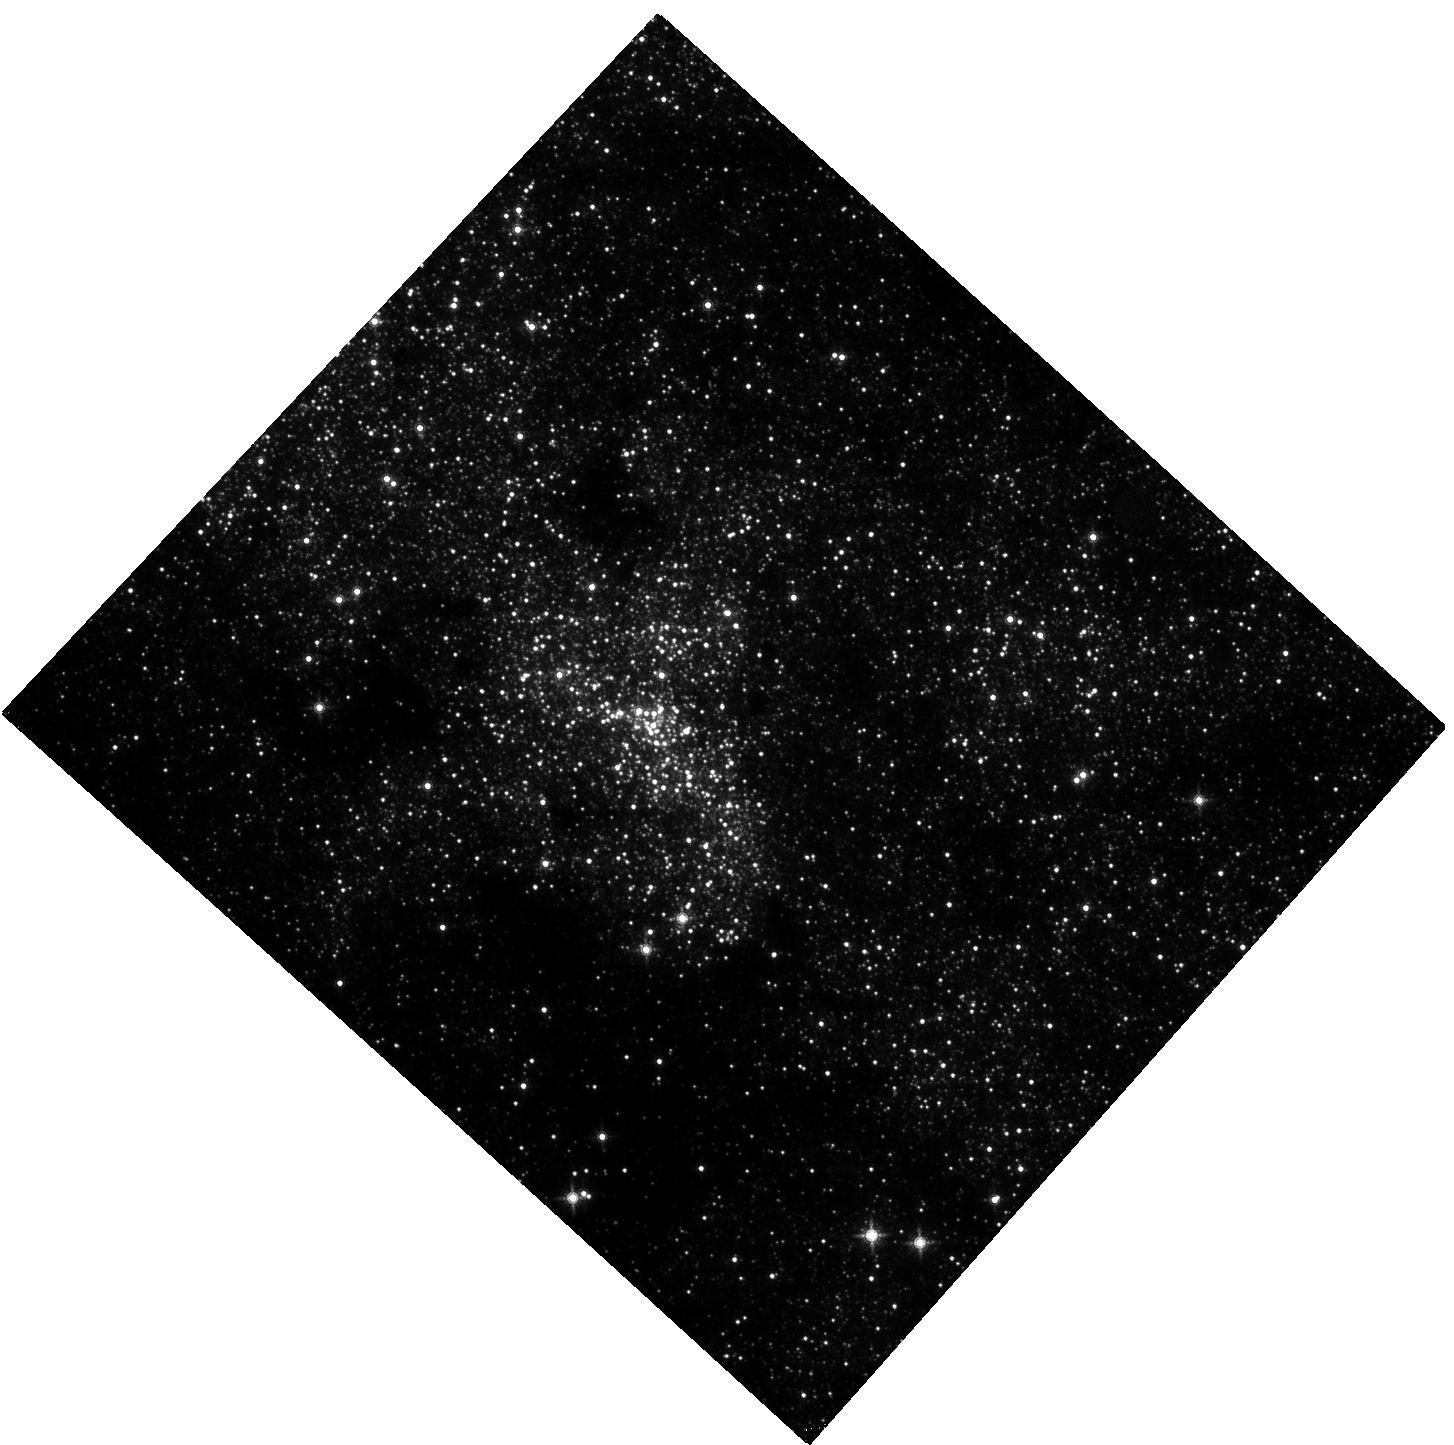
Target: SGR-A. Instrument: WFC3/IR. Filter: F153M. Exposure: 3.3 h. Observation ID: hst_13316_04_wfc3_ir_f153m_icba04

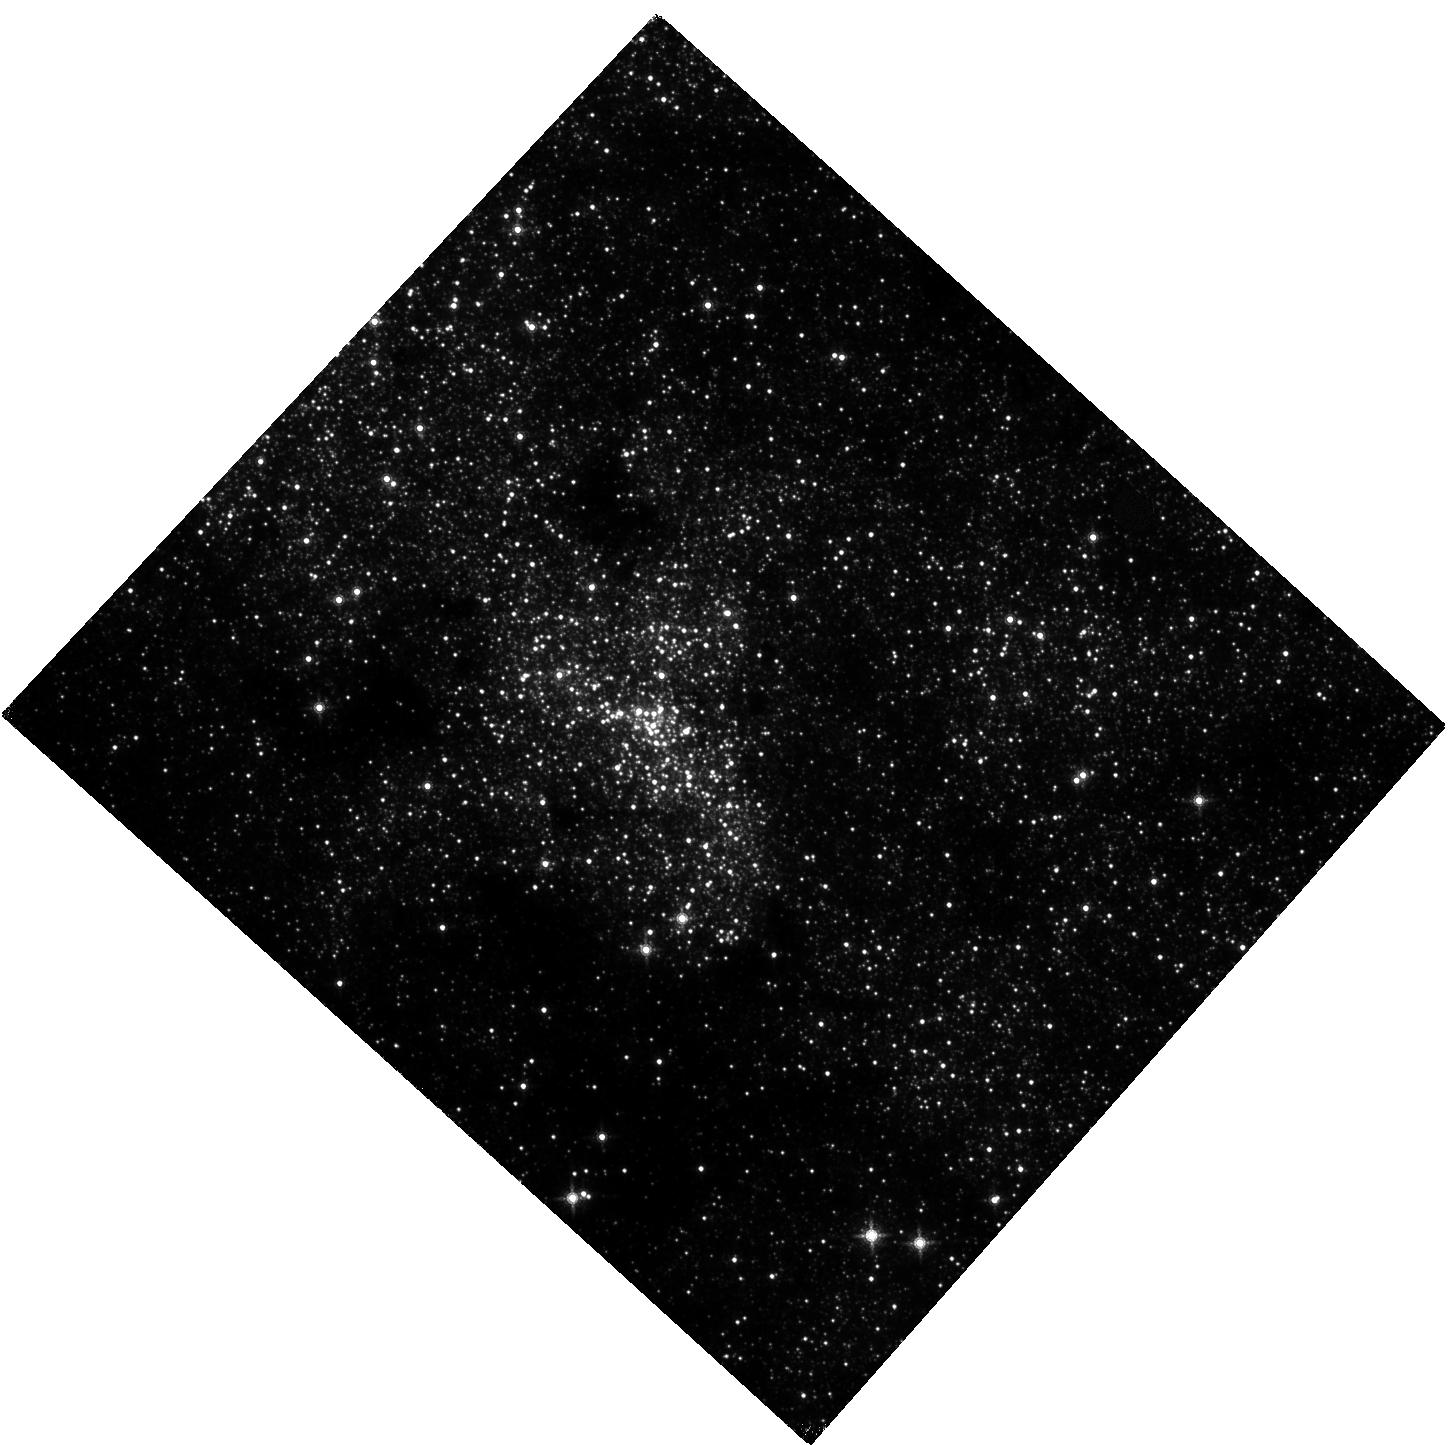
Target: SGR-A. Instrument: WFC3/IR. Filter: F153M. Exposure: 2.7 h. Observation ID: hst_13316_05_wfc3_ir_f153m_icba05

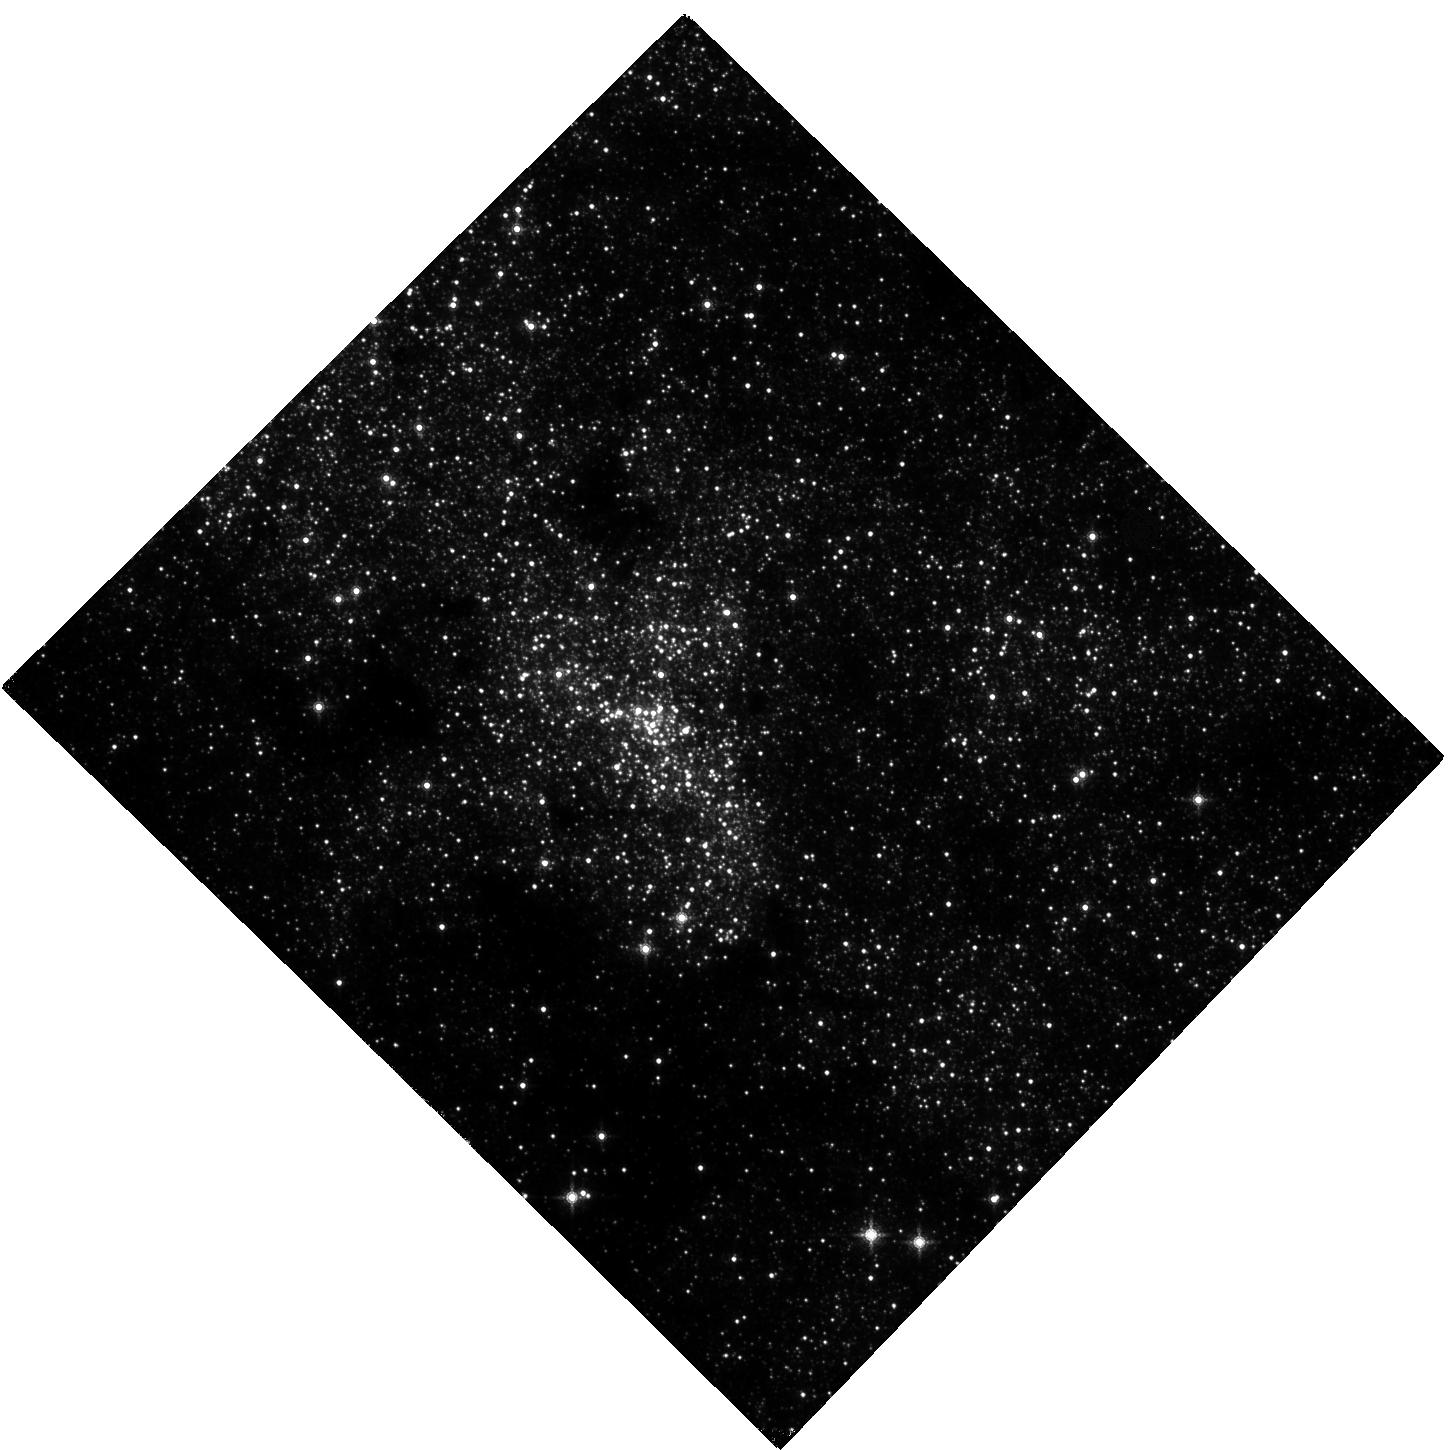
Target: SGR-A. Instrument: WFC3/IR. Filter: F153M. Exposure: 4.6 h. Observation ID: hst_13316_02_wfc3_ir_f153m_icba02

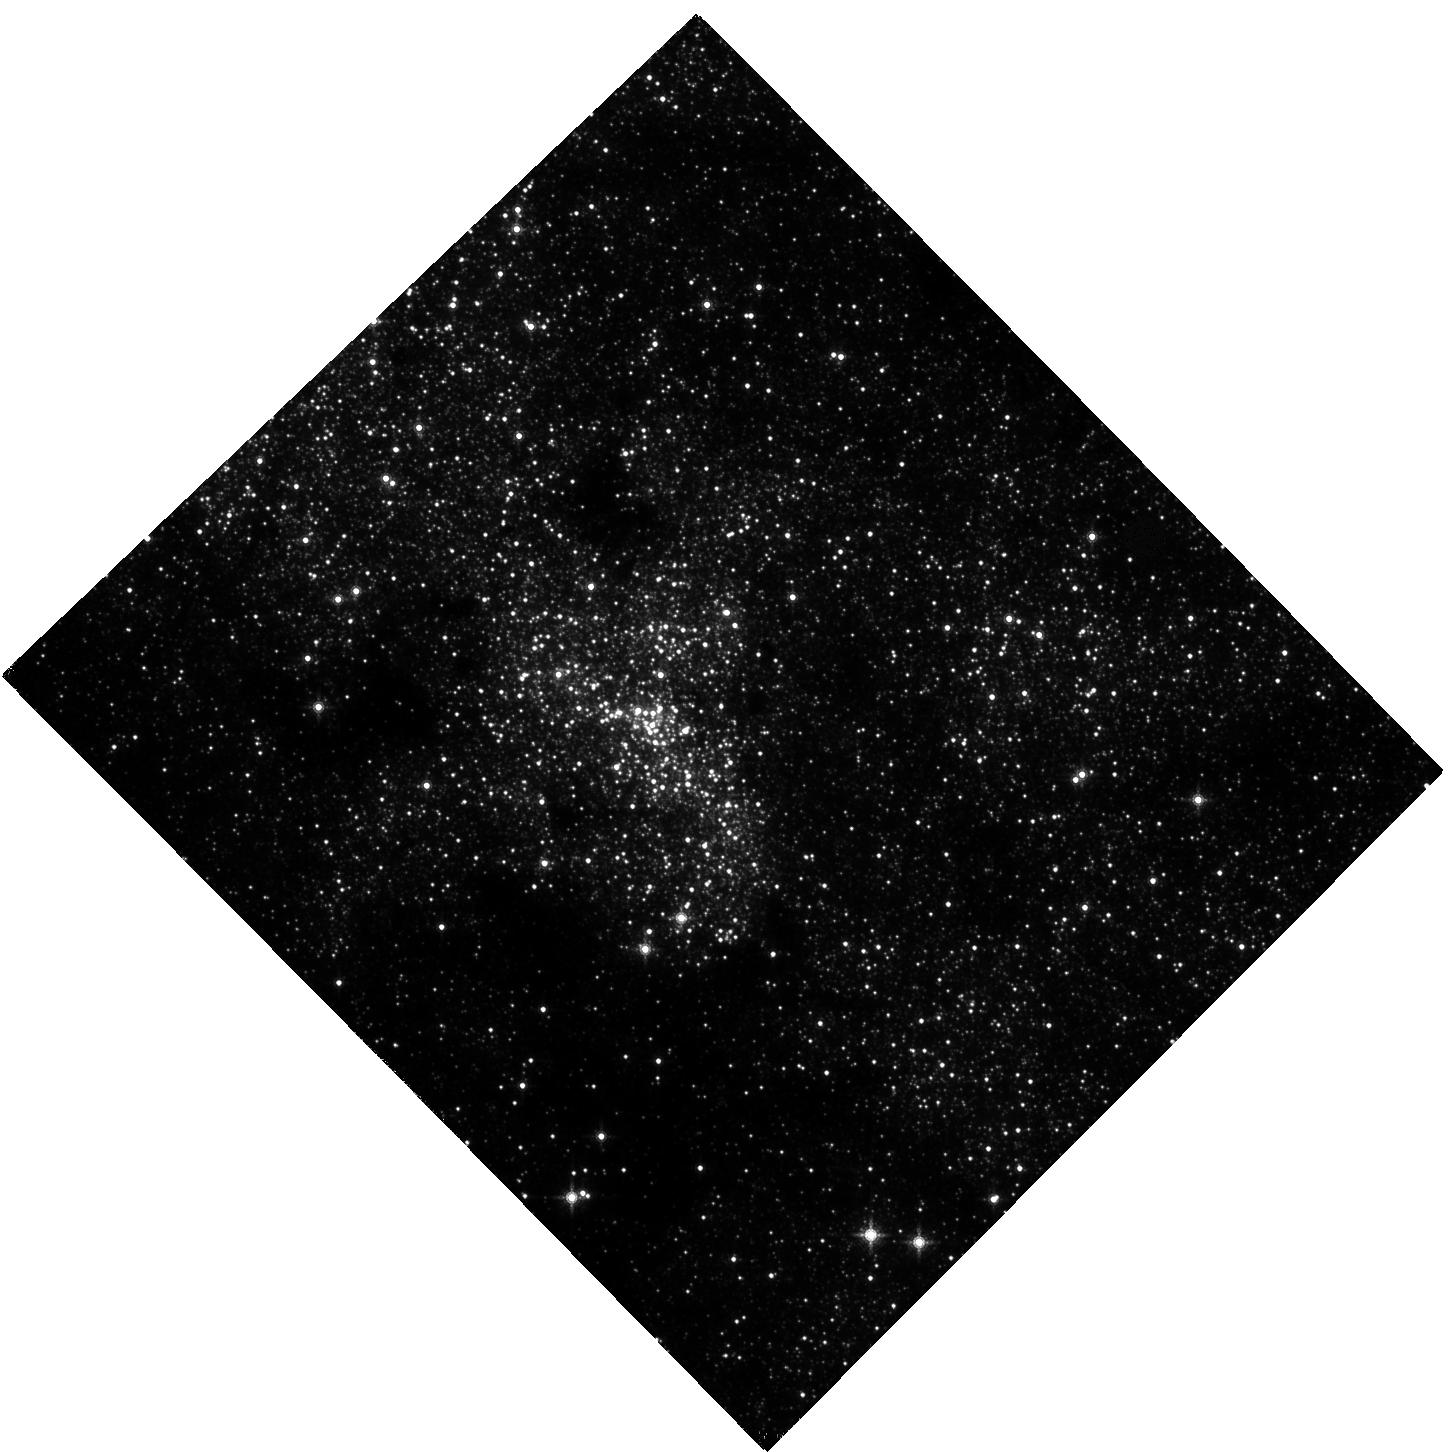
Target: SGR-A. Instrument: WFC3/IR. Filter: F153M. Exposure: 39 min. Observation ID: hst_13316_01_wfc3_ir_f153m_icba01

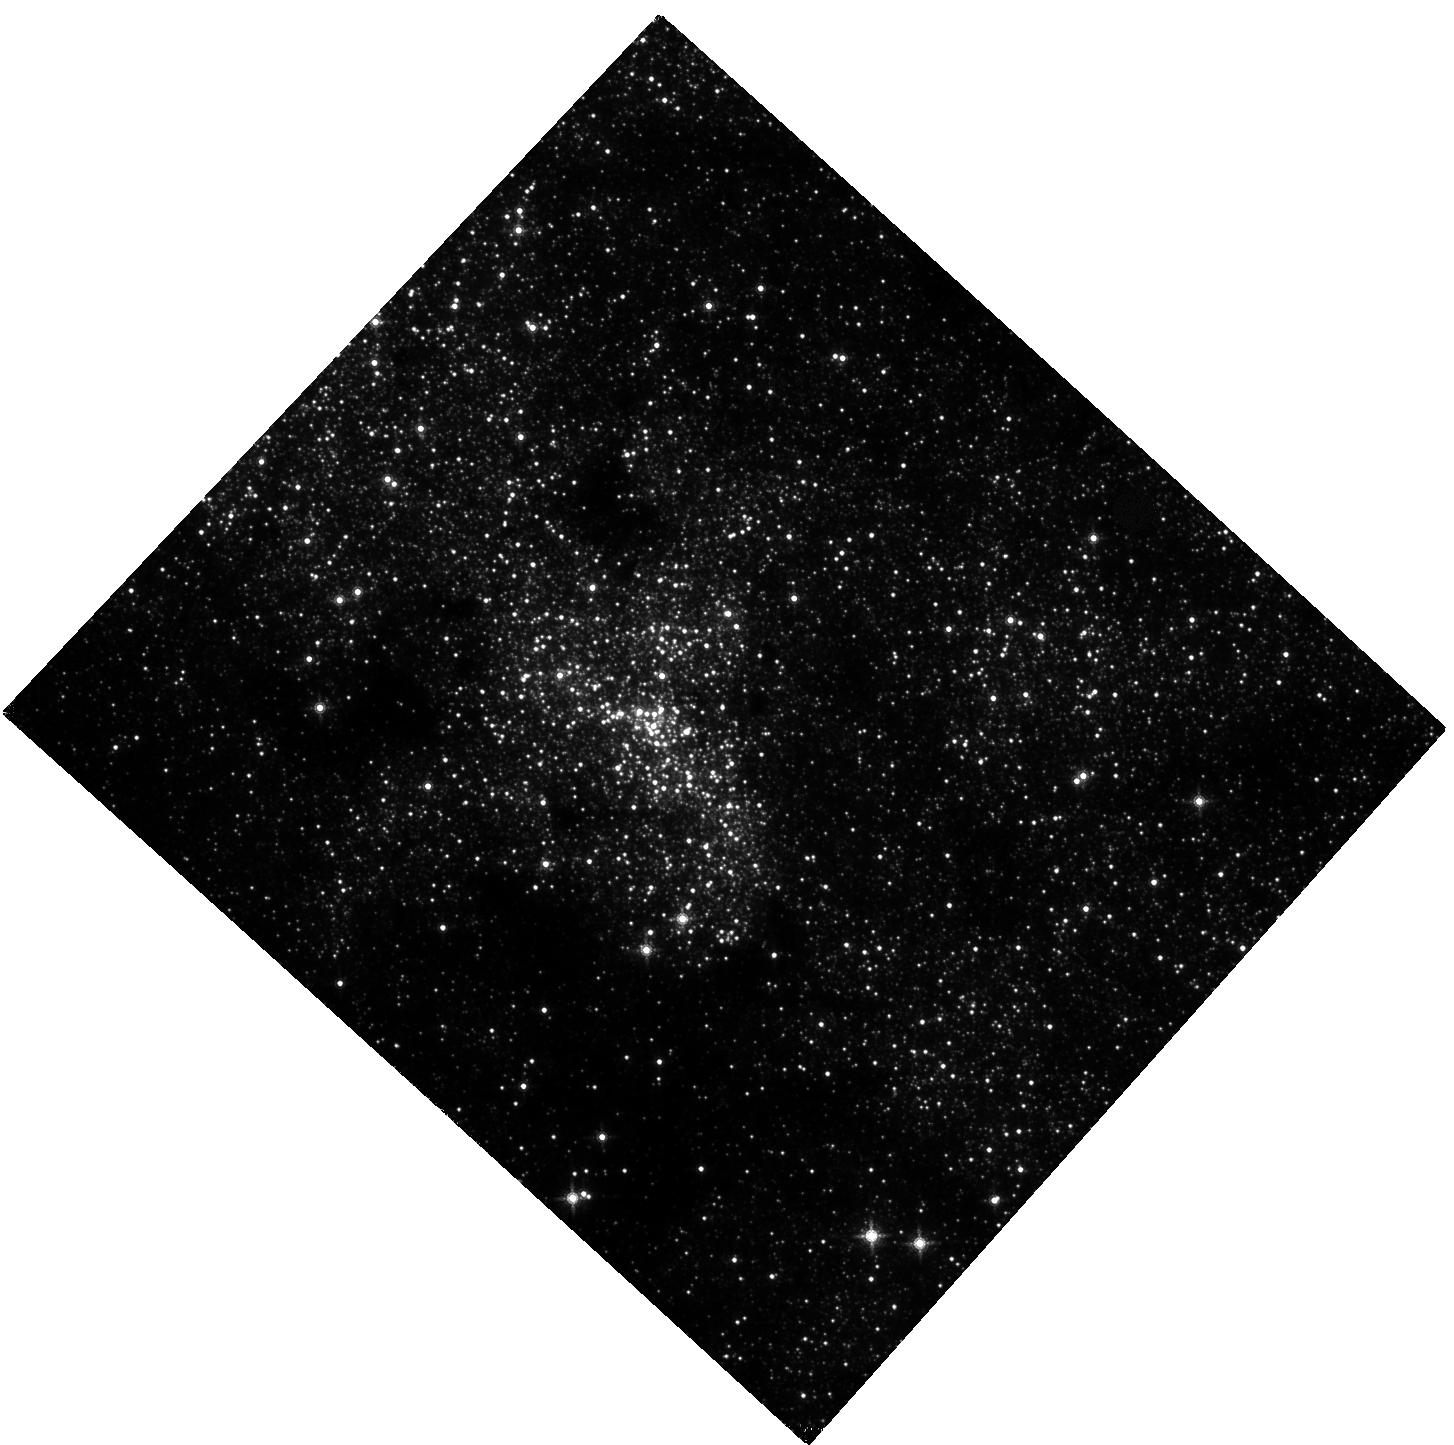
Target: SGR-A. Instrument: WFC3/IR. Filter: F153M. Exposure: 3.3 h. Observation ID: hst_13316_03_wfc3_ir_f153m_icba03

The Awakening of the Super-Massive Black Hole at the Center of Our Galaxy (PI: Bushouse, Howard A.)

Observations of the Galactic Center have recently discovered a dense, dusty gas cloud, known as G2, infalling towards the dormant Super-Massive Black Hole (SMBH) Sgr A* at the center of our galaxy. This cloud is on a highly eccentric orbit, which should reach pericenter around September 2013. It has already started to show signs of tidal disruption by the black hole. The fragmentation of the cloud should lead to it becoming the dominant source of accretion activity over the next year or so. It is expected that high-energy emission from Sgr A* resulting from this encounter will increase significantly during and after this time. The circularization of some fraction of the cloud mass should dissipate a considerable fraction of its kinetic energy, resulting in large increases in emission at all wavelengths from the accretion disk. Multiwavelength observations are being planned to monitor the resulting flaring of Sgr A* in radio, X-rays, and gamma-rays. Near-IR observations will be crucial to this once in a lifetime opportunity, because accretion events always manifest themselves first and most often in the near-IR. We propose WFC3 IR monitoring observations of Sgr A* to be conducted simultaneously with already awarded X-ray observations from XMM-Newton. These multiwavelength observations will allow us study the radiation properties of Sgr A* as the cloud breaks up and its fragments feed gas into the central accretion flow, and will give us the ability to test features of many existing accretion models. HST/WFC3 is the only facility that can provide the long-duration and photometrically-stable near-IR measurements that are necessary.